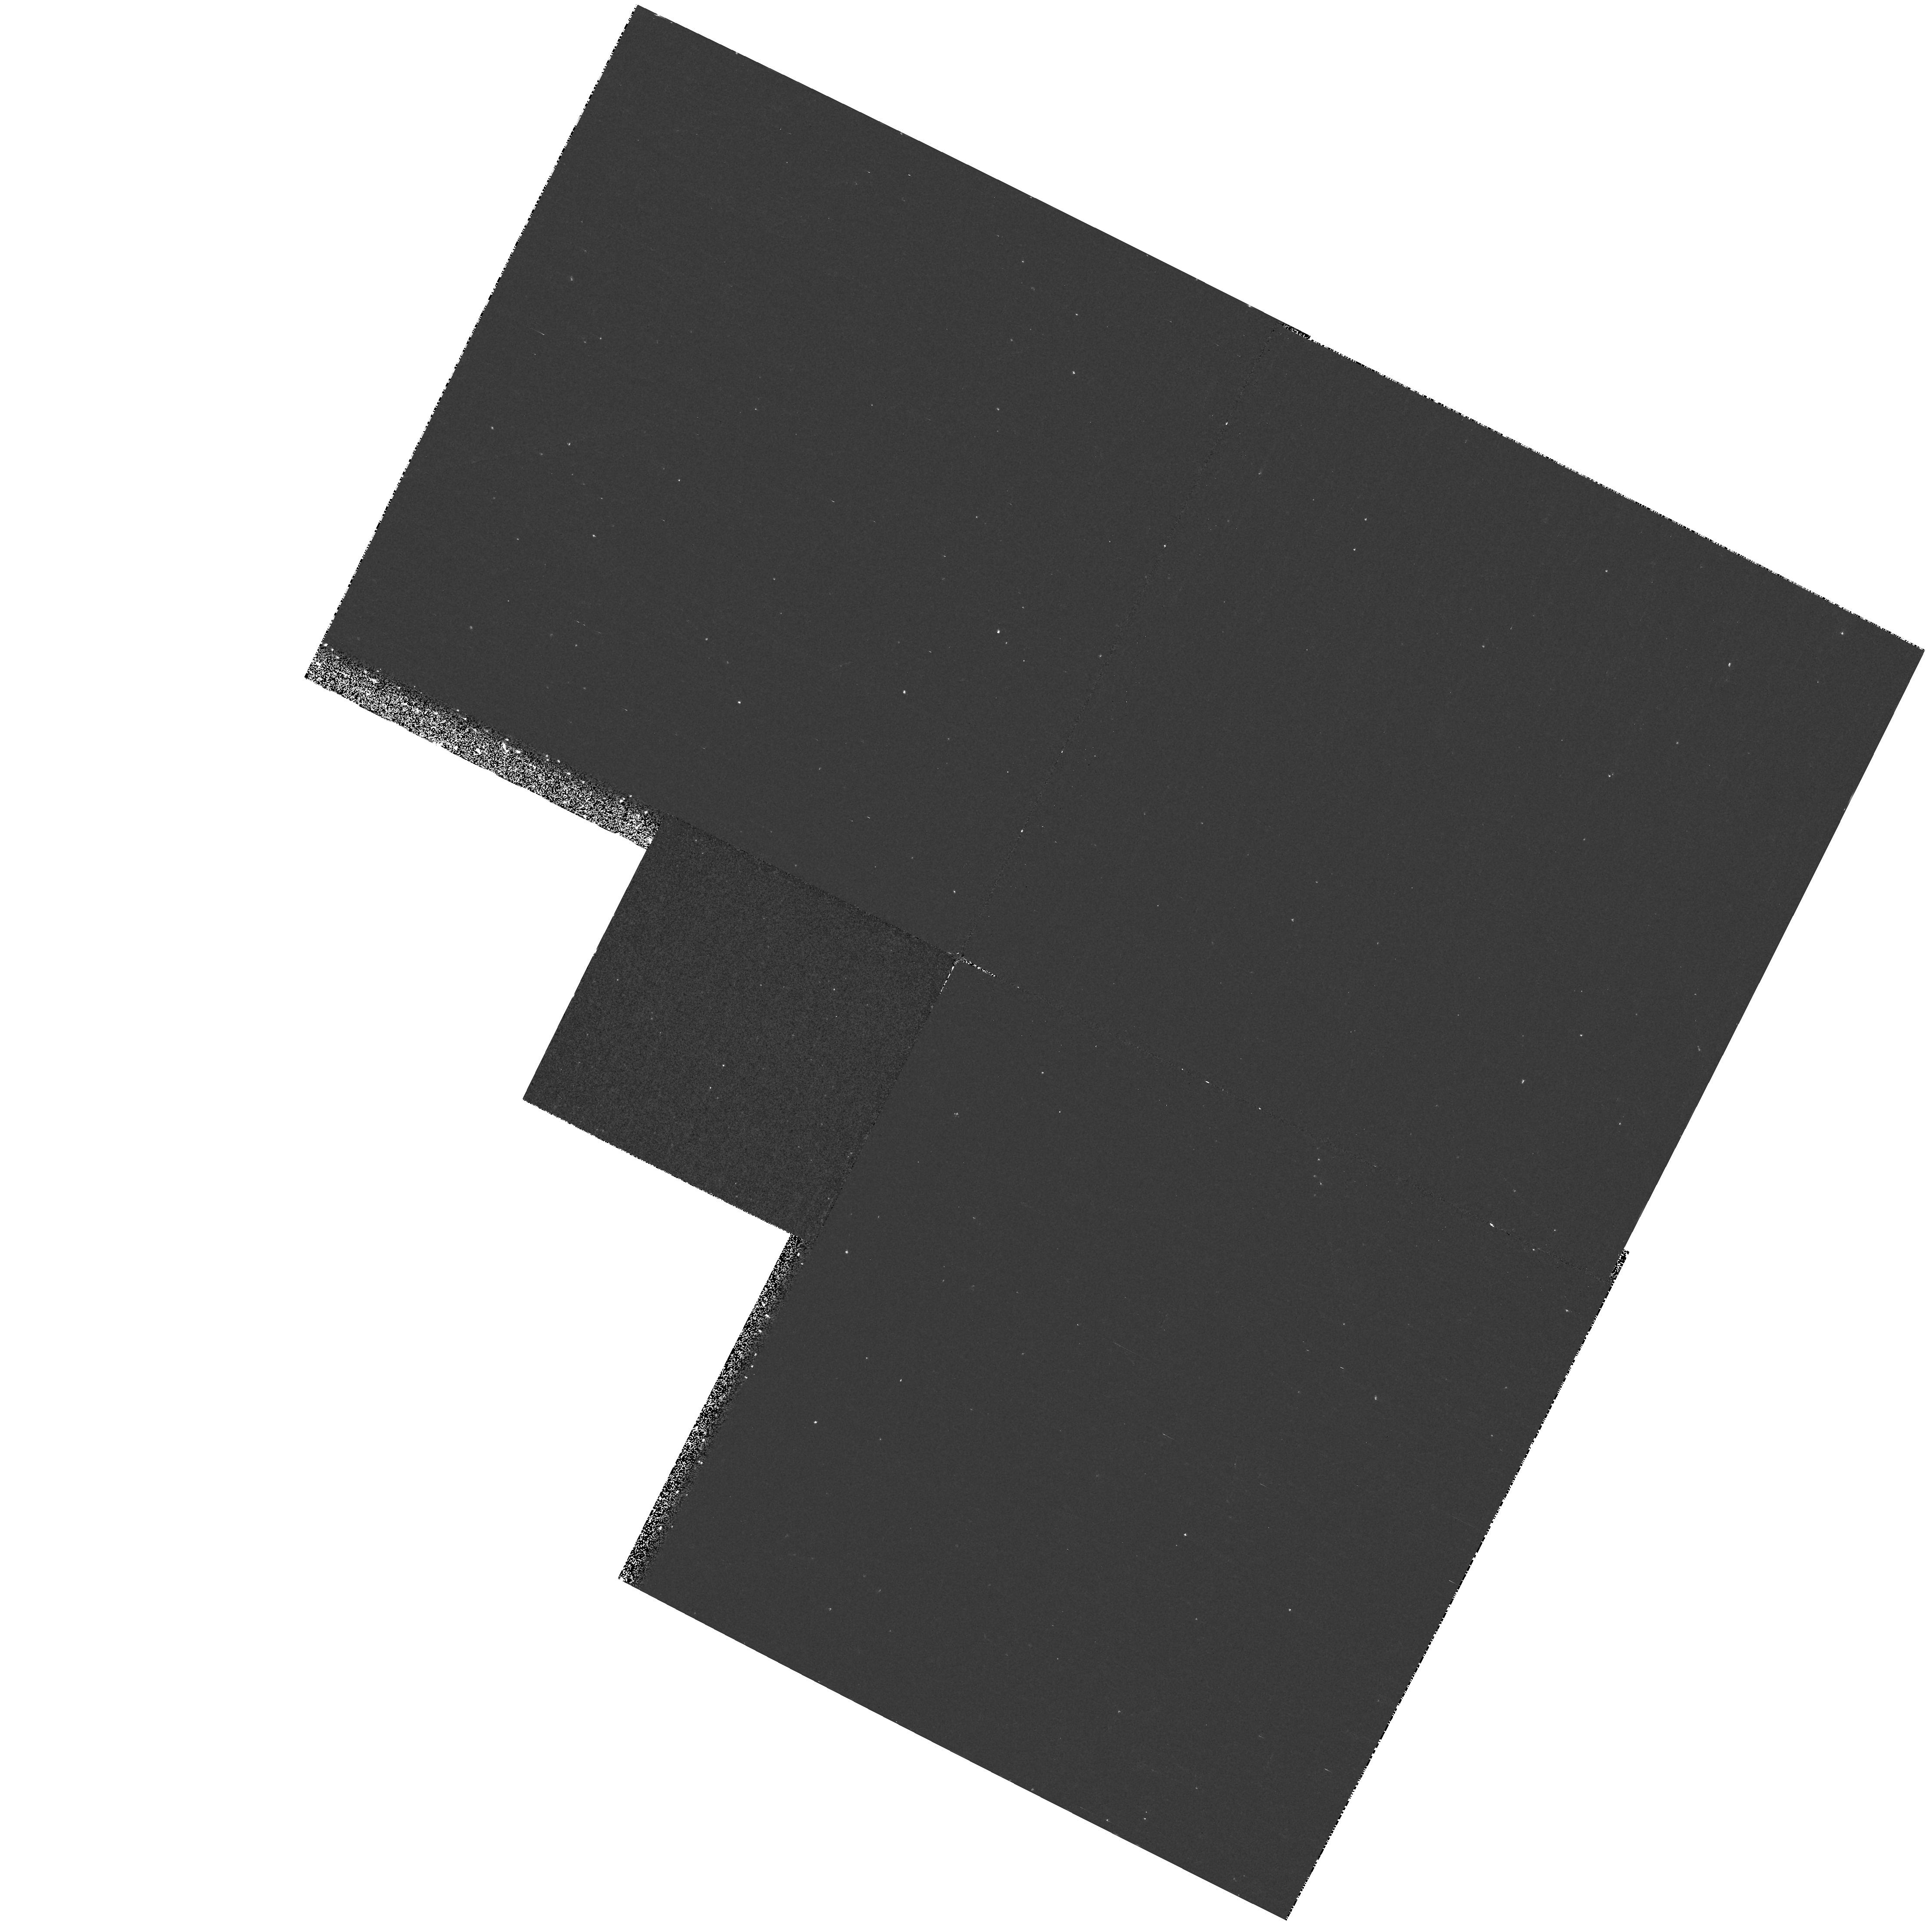
Target: WD0727+483
Instrument: WFPC2/PC
Filter: F255W
Exposure: 20 min
Observation ID: hst_7398_03_wfpc2_pc_f255w_u4g803

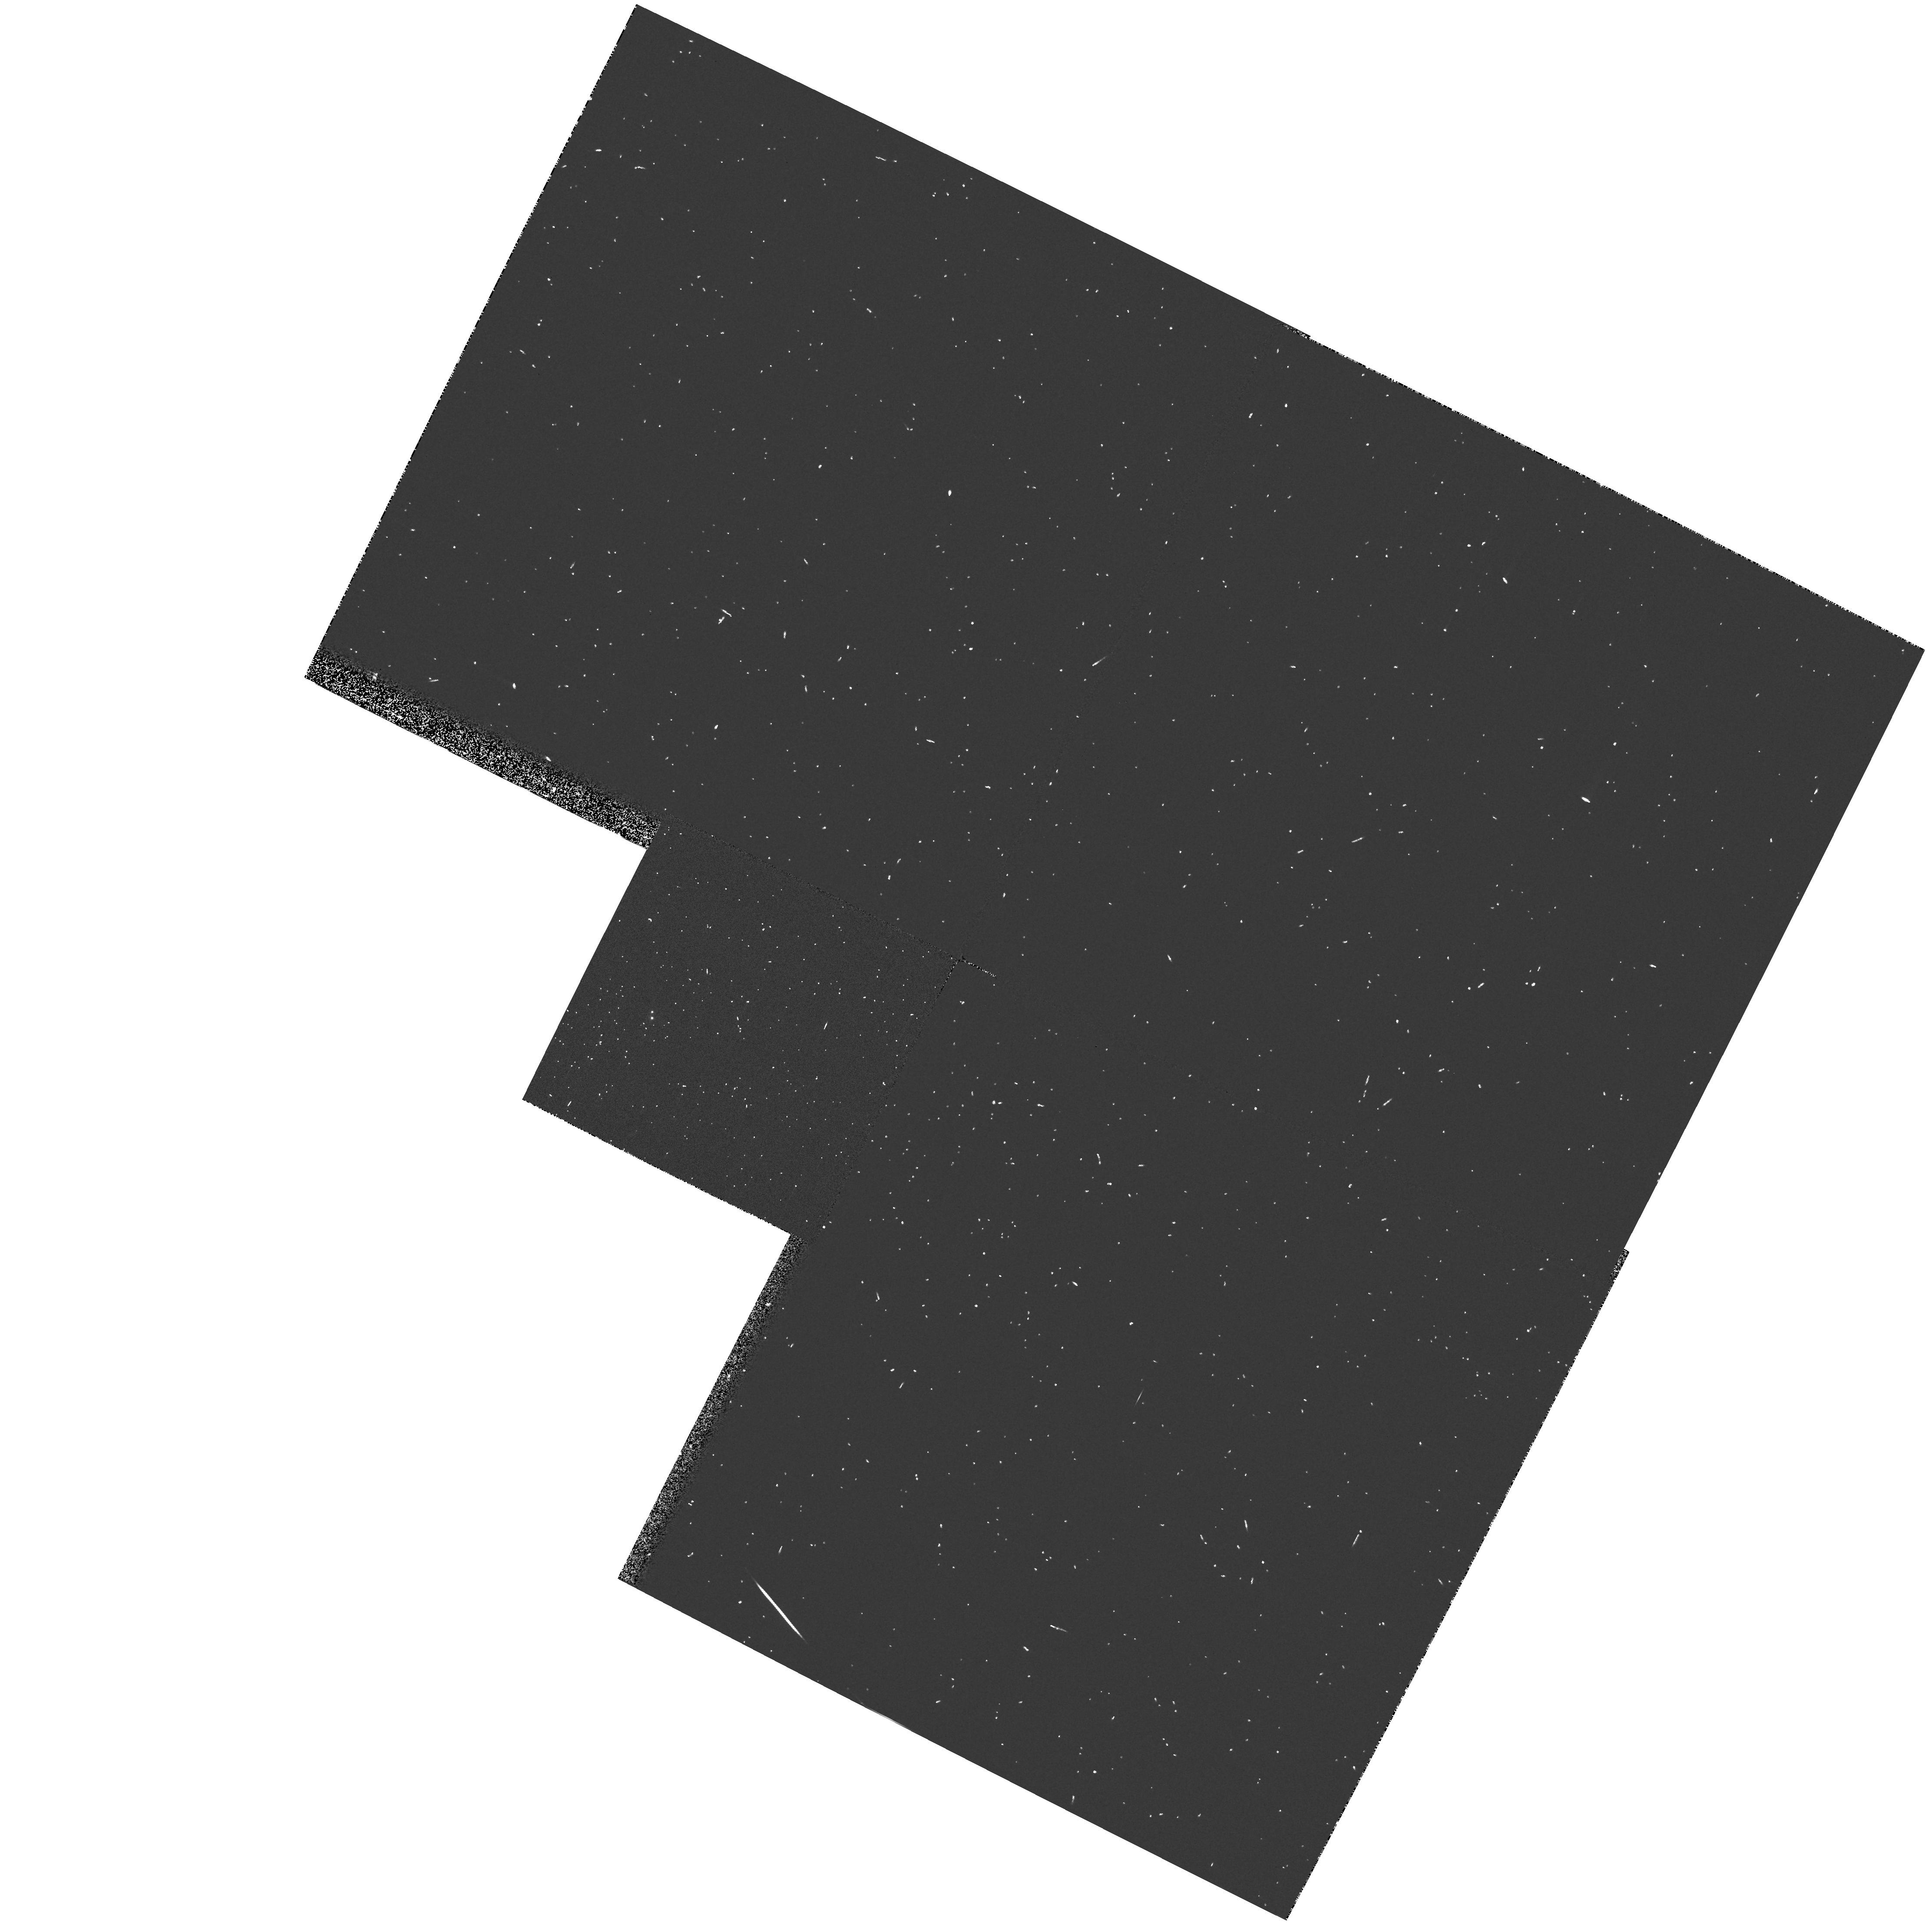
Target: WD0727+483
Instrument: WFPC2/PC
Filter: F336W
Exposure: 3 min
Observation ID: hst_7398_03_wfpc2_pc_f336w_u4g803

White Dwarf Stars in Visual Binaries: Testing Stellar Degeneracy (PI: Shipman, Harry L.)

White dwarfs, the final evolutionary endpoints for most stars, are important to our understanding of stellar evolution and to our testing of critical aspects of fundamental physics. Stellar degeneracy, in particular, underlies much of our understanding of phenomena involving stellar evolution, neutron stars, and white dwarfs in more exotic binaries. However, our observational confirmation of Chandrasekhar's theory rests on four points, three representing the radii of white dwarfs in visual binaries with separations great enough to determine the white dwarf characteristics from the ground, and a fourth with a radius derived from previous HST observations. The results demonstrate that the theory of degeneracy barriers to gravitational collapse has been tested neither extensively or particularly successfully. We propose to increase the number of observed points from 4 to 6 by adding the binary white dwarf G107-70, and to greatly improve the error estimates of Procyon B, one of best known binary systems.